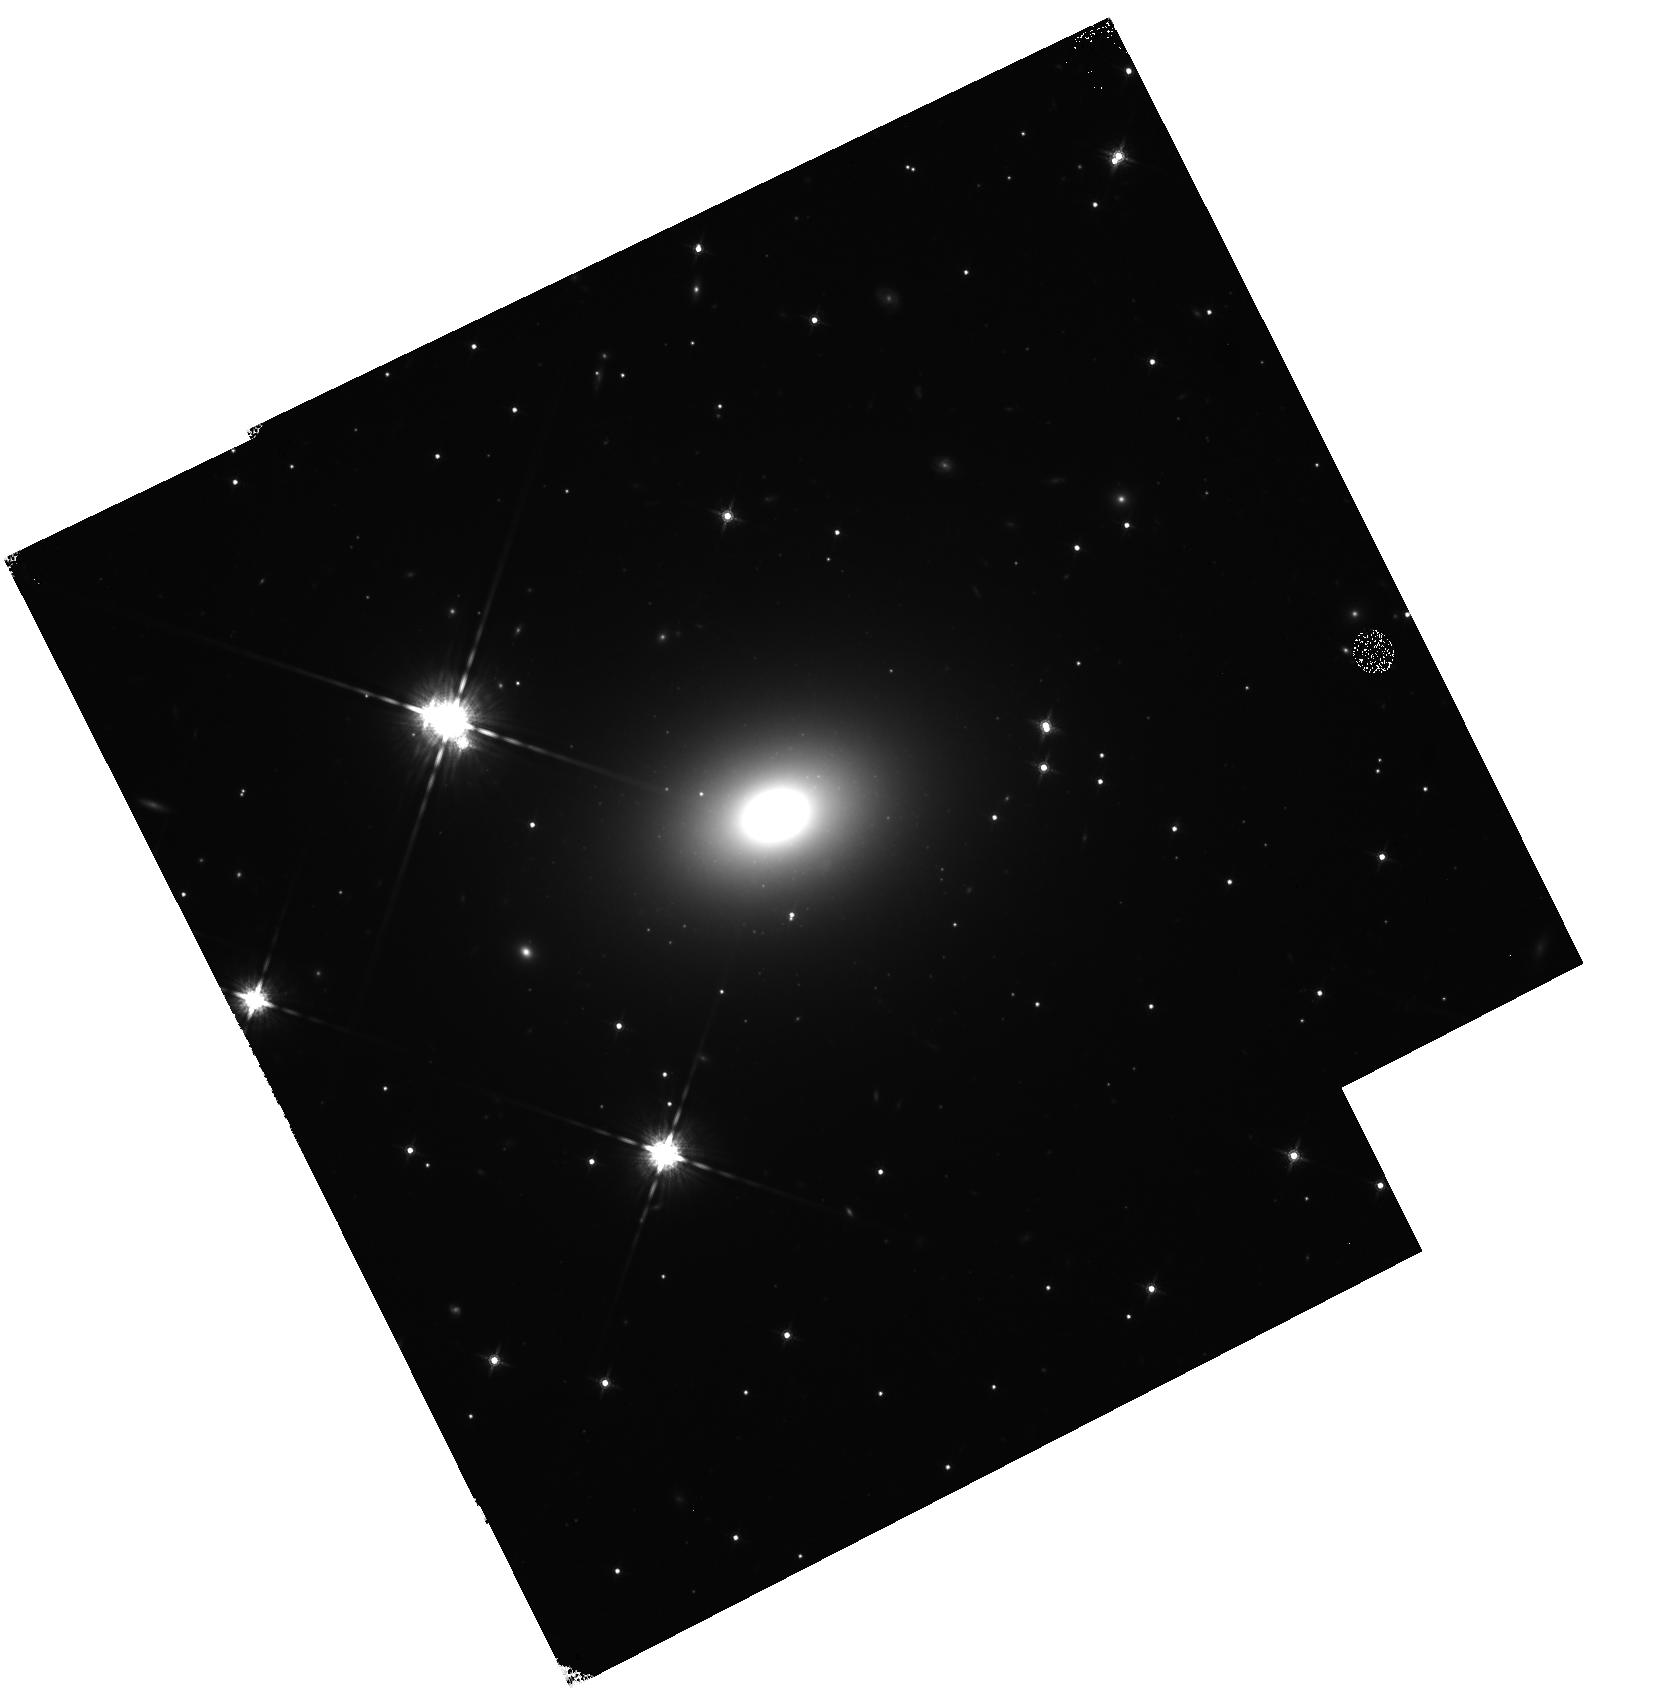
Target: UGC2698
Instrument: WFC3/IR
Filter: F160W
Exposure: 23 min
Observation ID: hst_13416_01_wfc3_ir_f160w_ic7z01

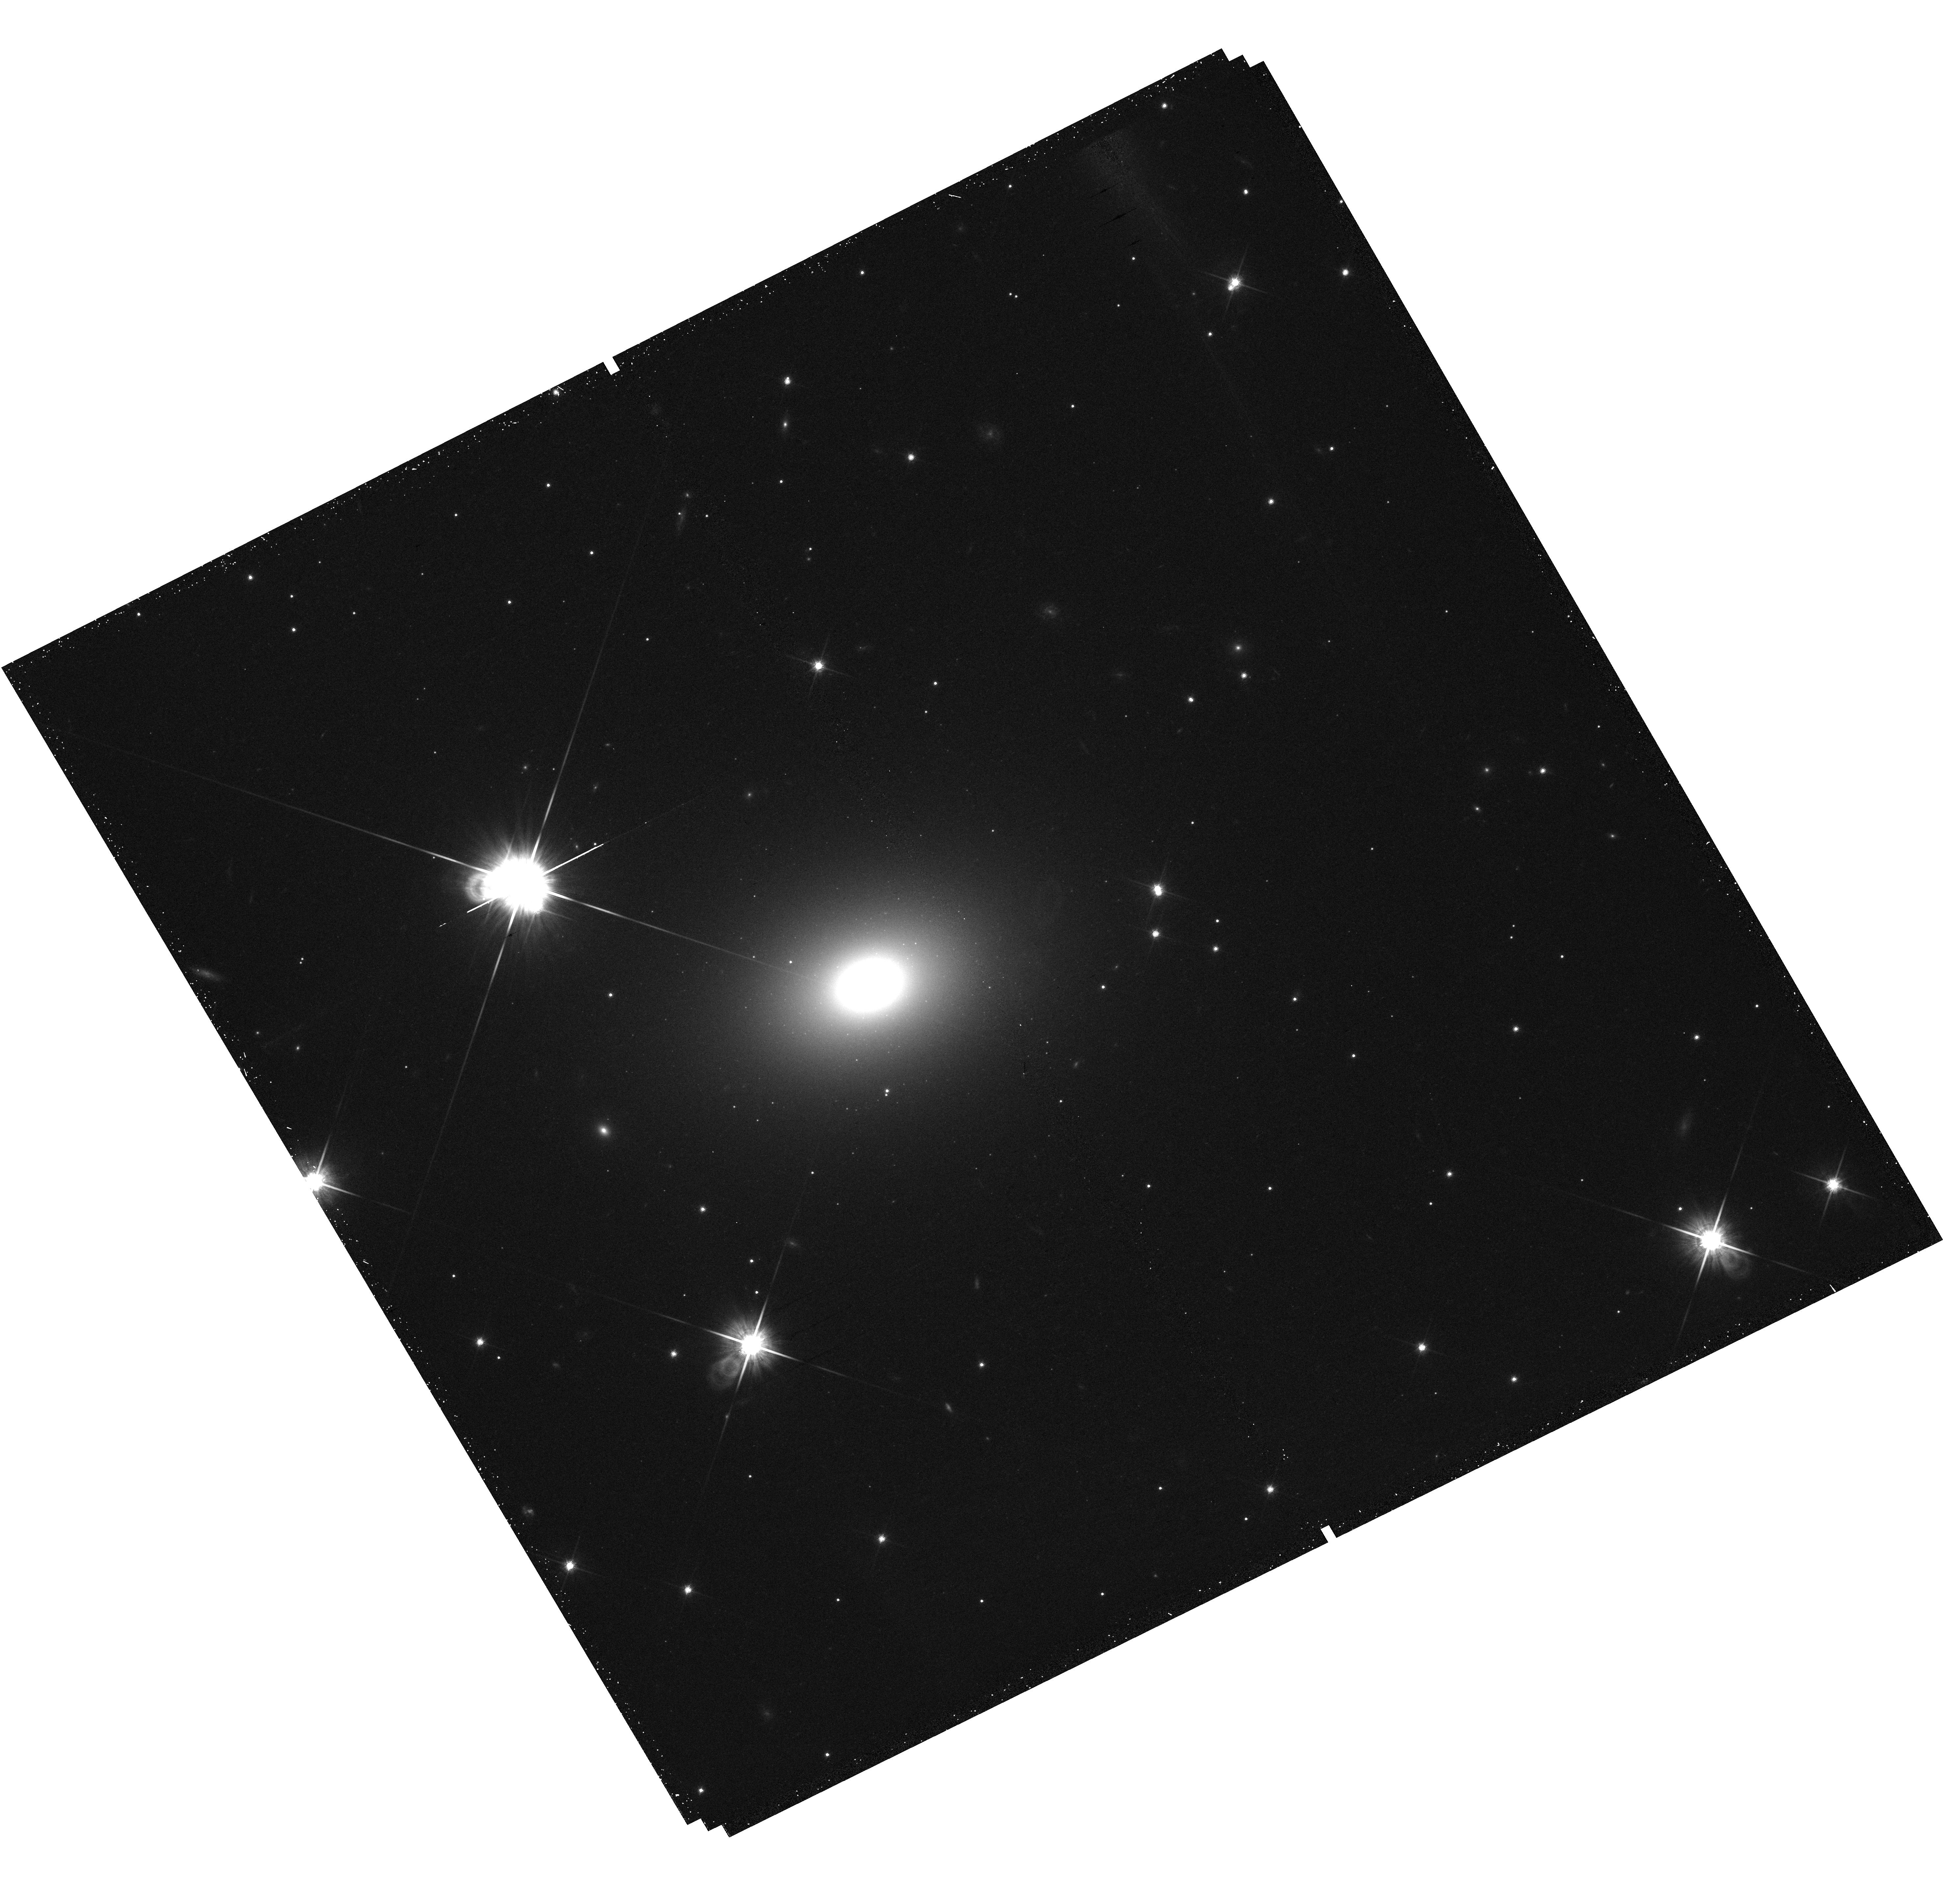
Target: UGC2698
Instrument: WFC3/UVIS
Filter: F814W
Exposure: 13 min
Observation ID: hst_13416_01_wfc3_uvis_f814w_ic7z01

The most massive black hole in a compact galaxy UGC2698 (PI: van den Bosch, Remco)

Massive galaxies represent the extreme of galaxy formation and contain the most massive black holes (BH), as reflected in the scaling relations of BH masses with galaxy velocity dispersions (M-sigma) and luminosities (M-L). Our spectroscopic survey of 900 nearby galaxies has already yielded one of the most massive black holes in a remarkably compact galaxy NGC1277. Now we propose to obtain imaging of a nearby galaxy which may host the most massive black hole found to date. This galaxy, UGC2698, lies nearby at a distance of 89 Mpc and has an average size and luminosity, and a extremely high central velocity dispersion of 440 km/s, indicative of black hole mass in excess 10 billion solar masses. With one orbit, we can resolve its small bulge and put accurate constraints on its black hole mass (in combination with our spectroscopy). If this system also contains a very high black hole mass, it would be in stark conflict with the popular co-evolution picture.